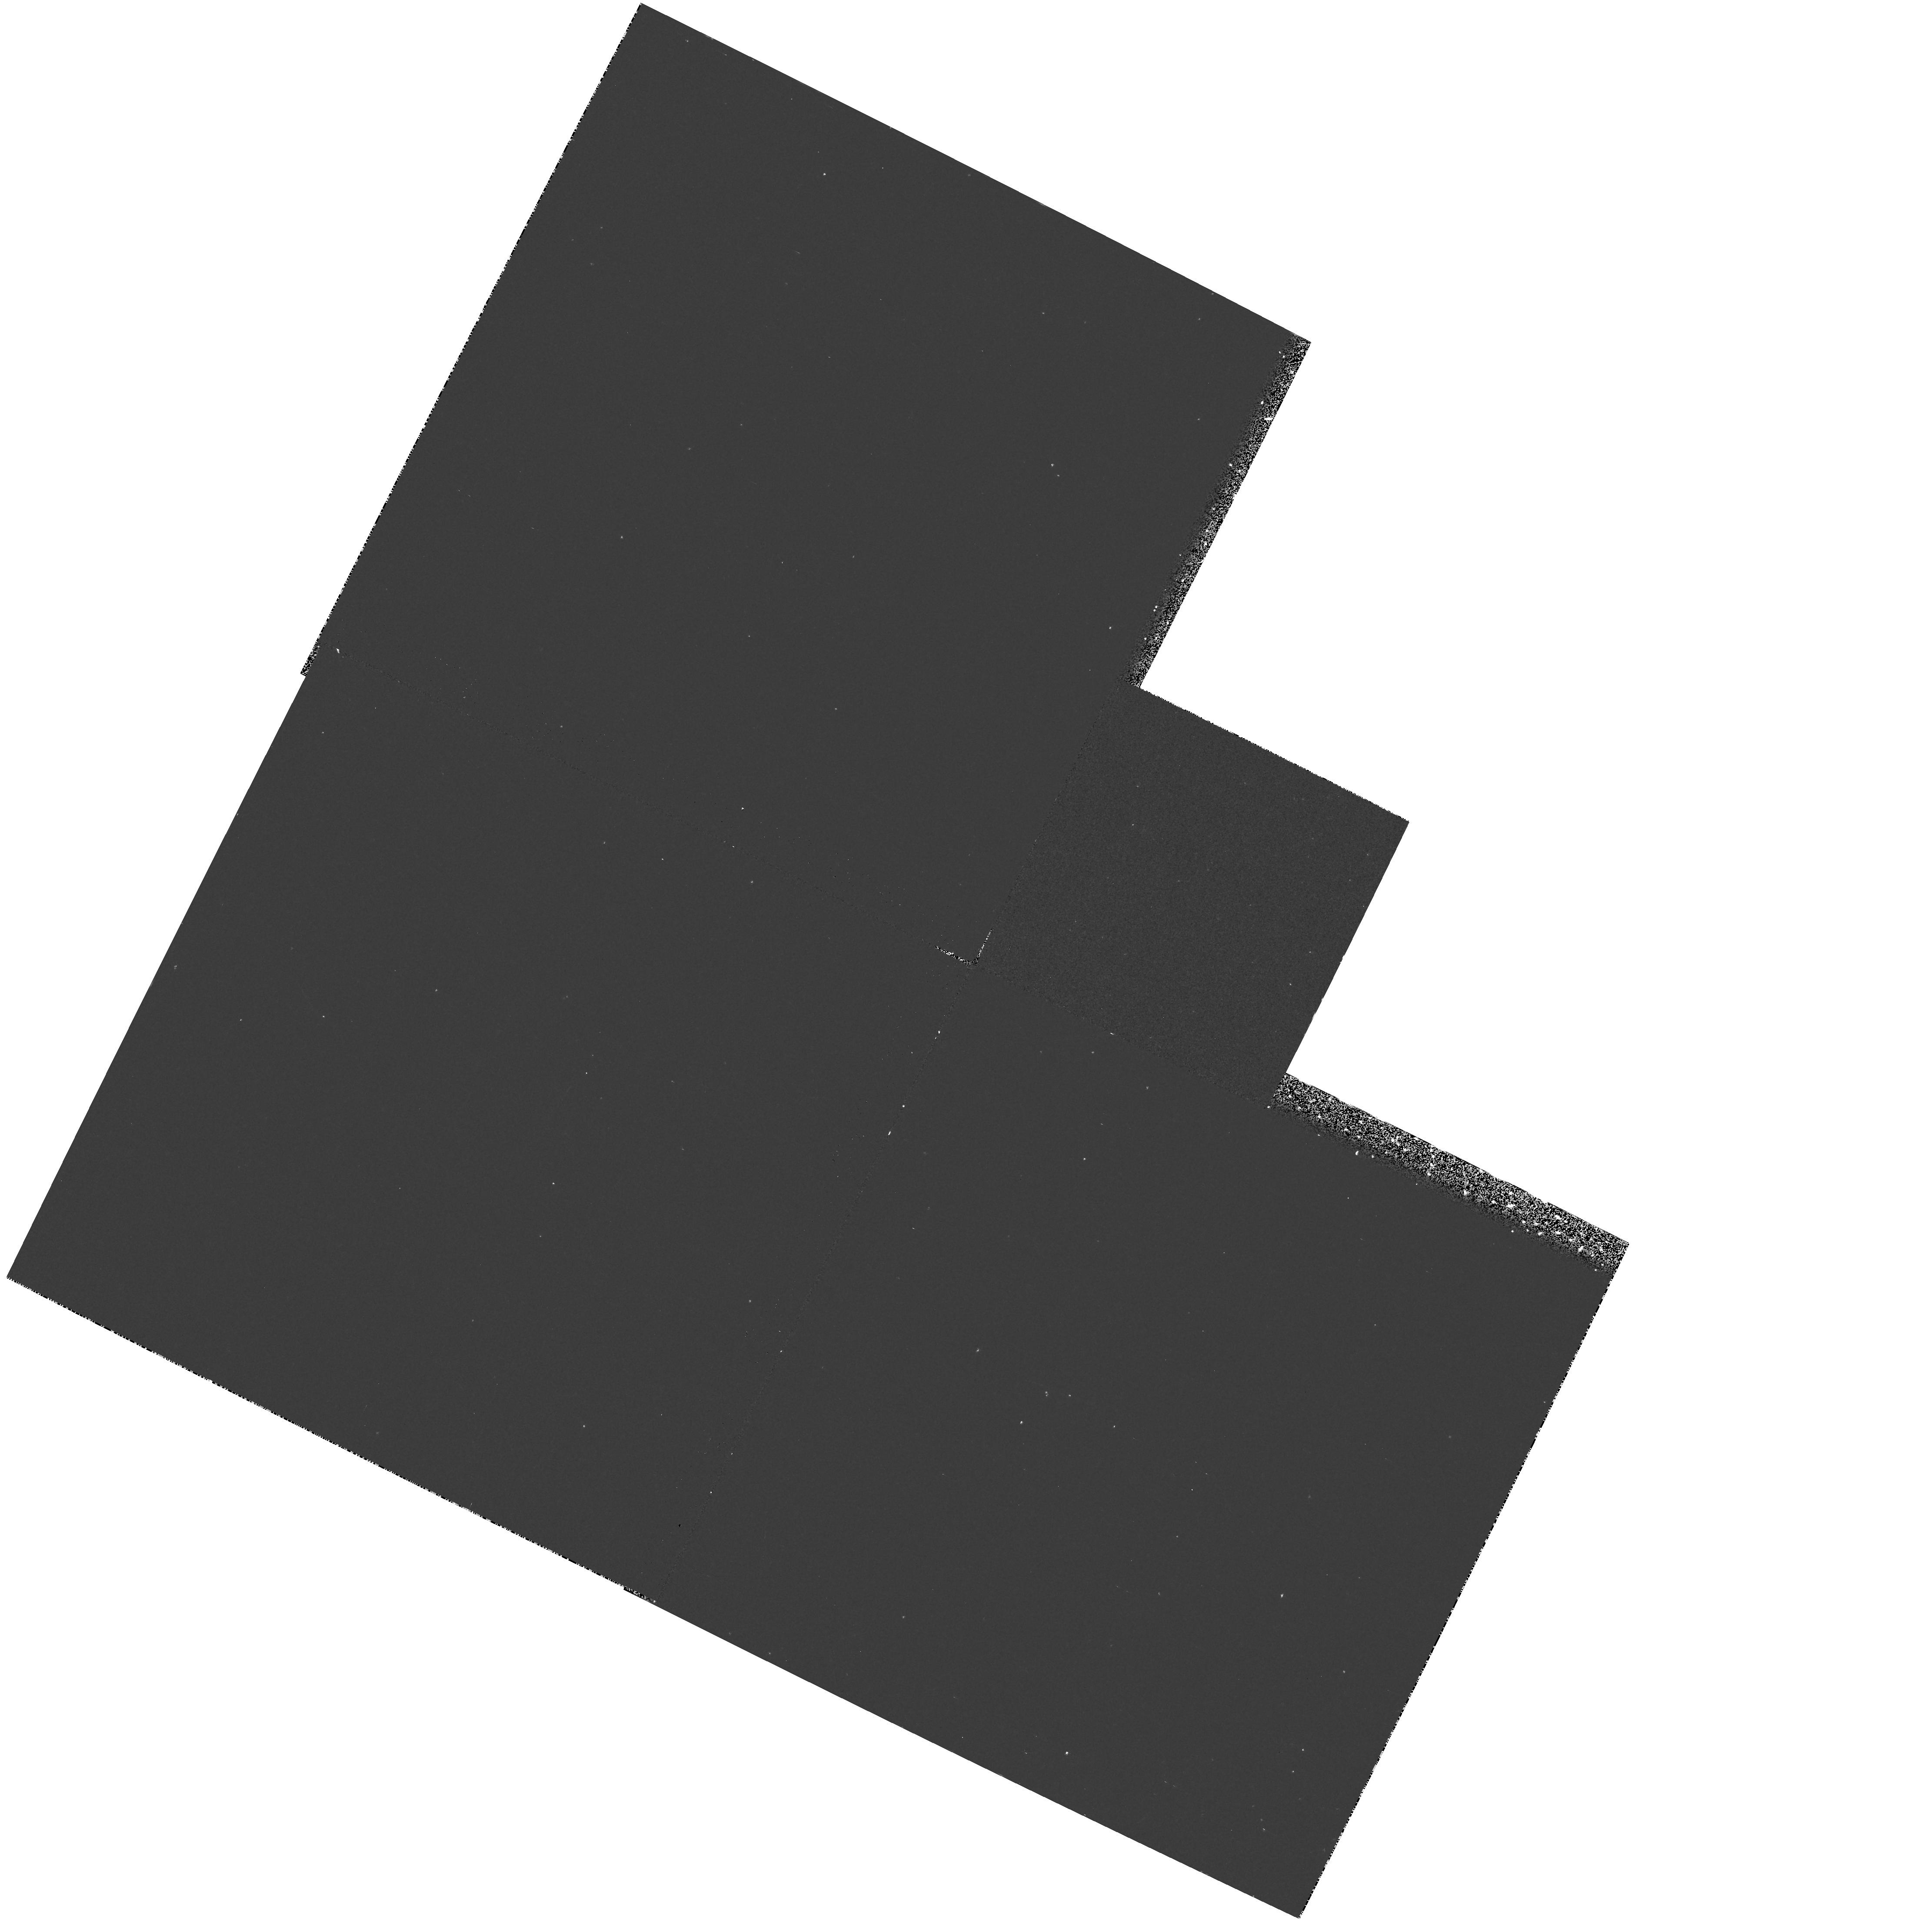
Target: NGC6574. Instrument: WFPC2/PC. Filter: F218W. Exposure: 20 min. Observation ID: hst_6358_17_wfpc2_pc_f218w_u33z17

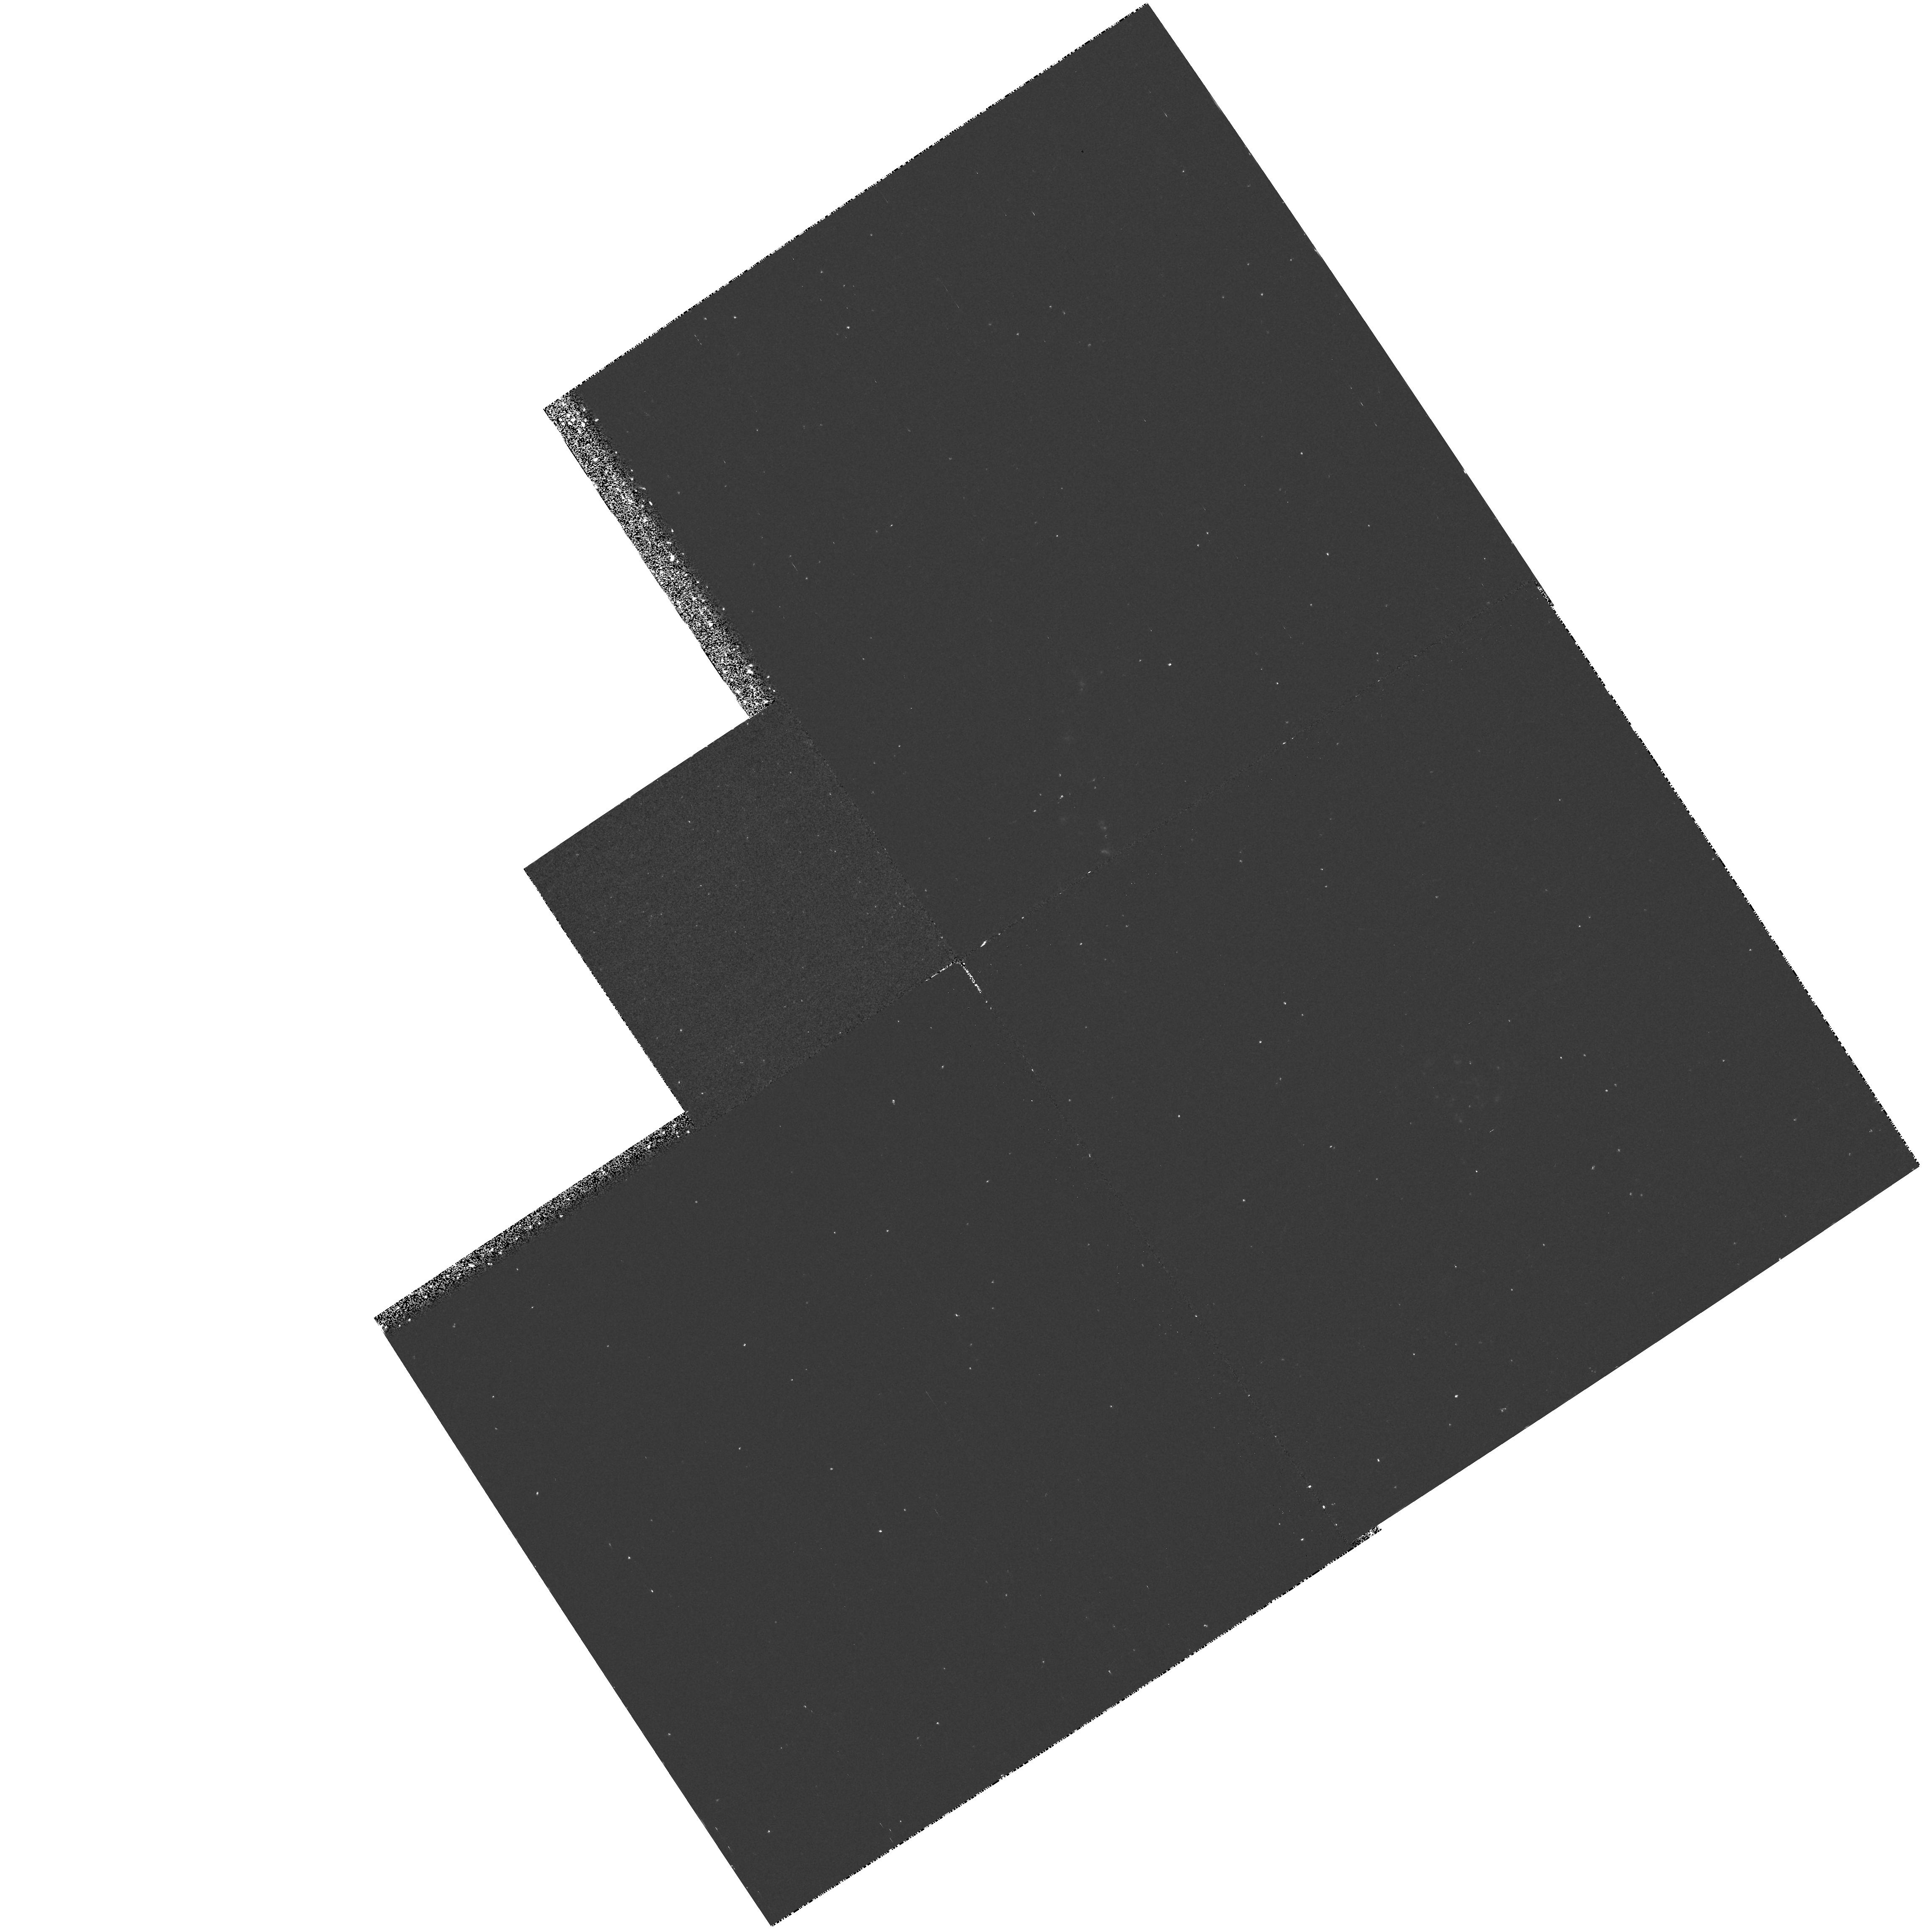
Target: NGC5953. Instrument: WFPC2/PC. Filter: F218W. Exposure: 20 min. Observation ID: hst_6358_16_wfpc2_pc_f218w_u33z16

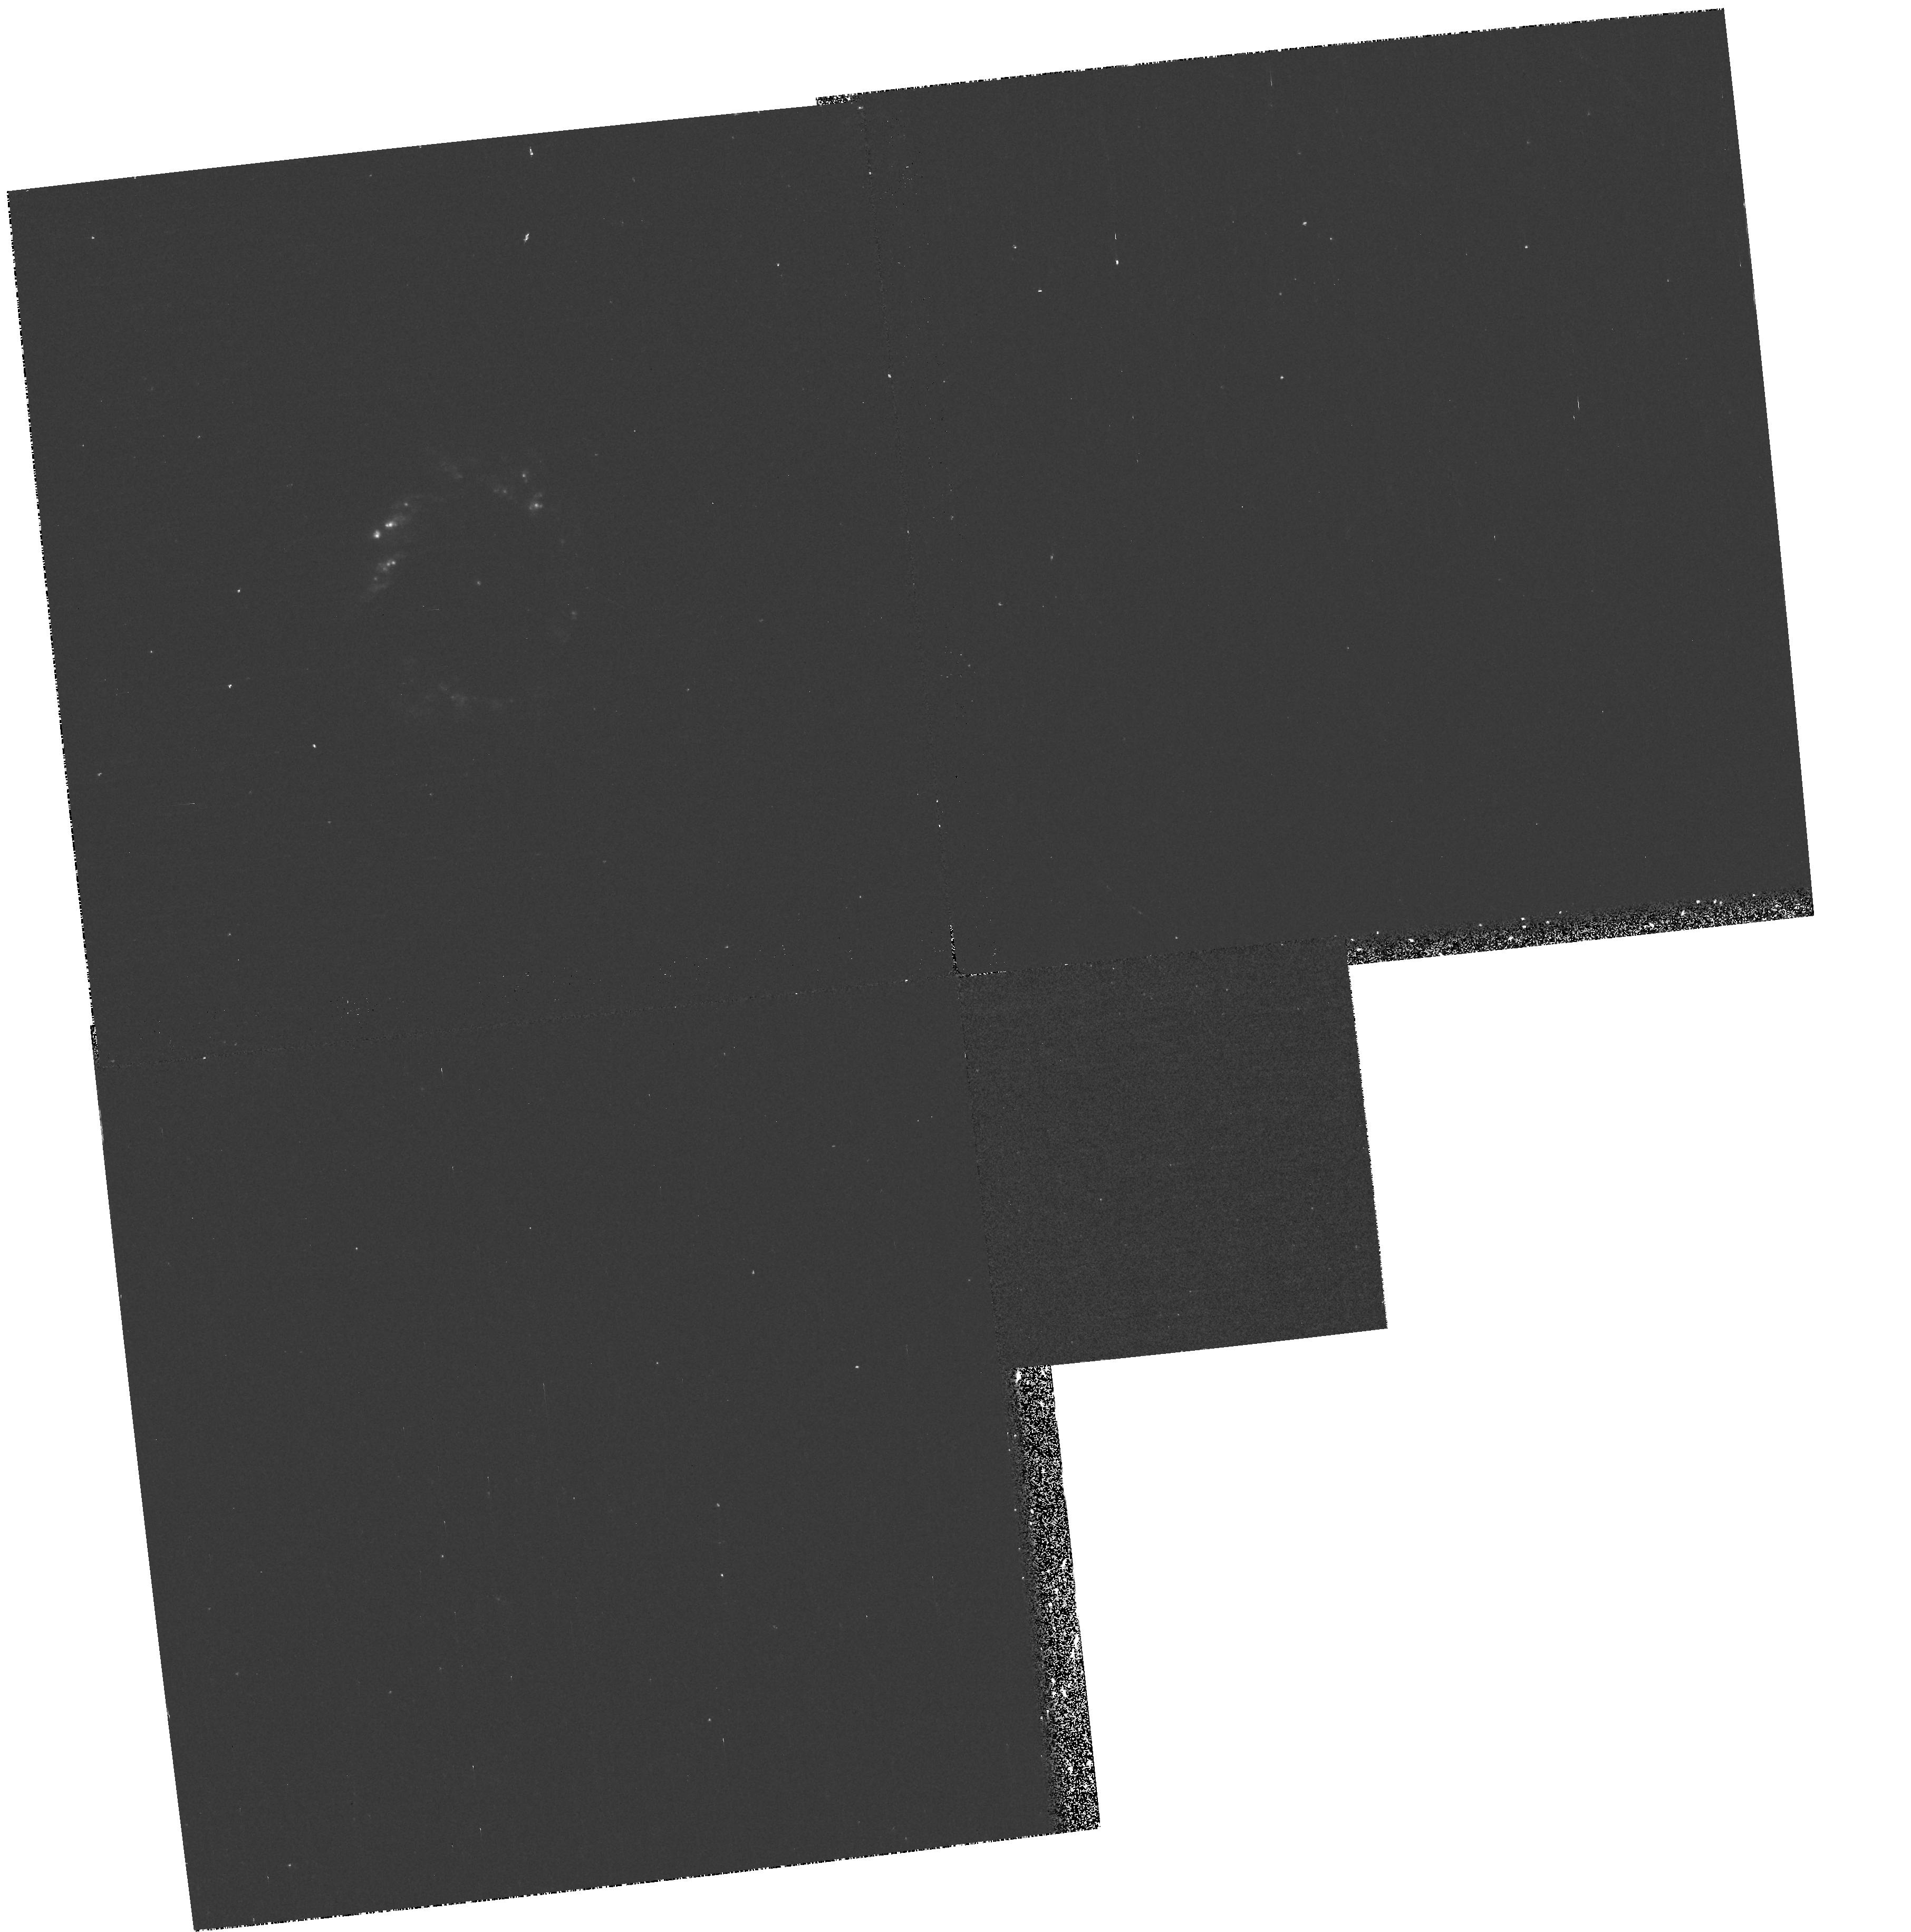
Target: NGC1097. Instrument: WFPC2/PC. Filter: F218W. Exposure: 20 min. Observation ID: hst_6358_01_wfpc2_pc_f218w_u33z01

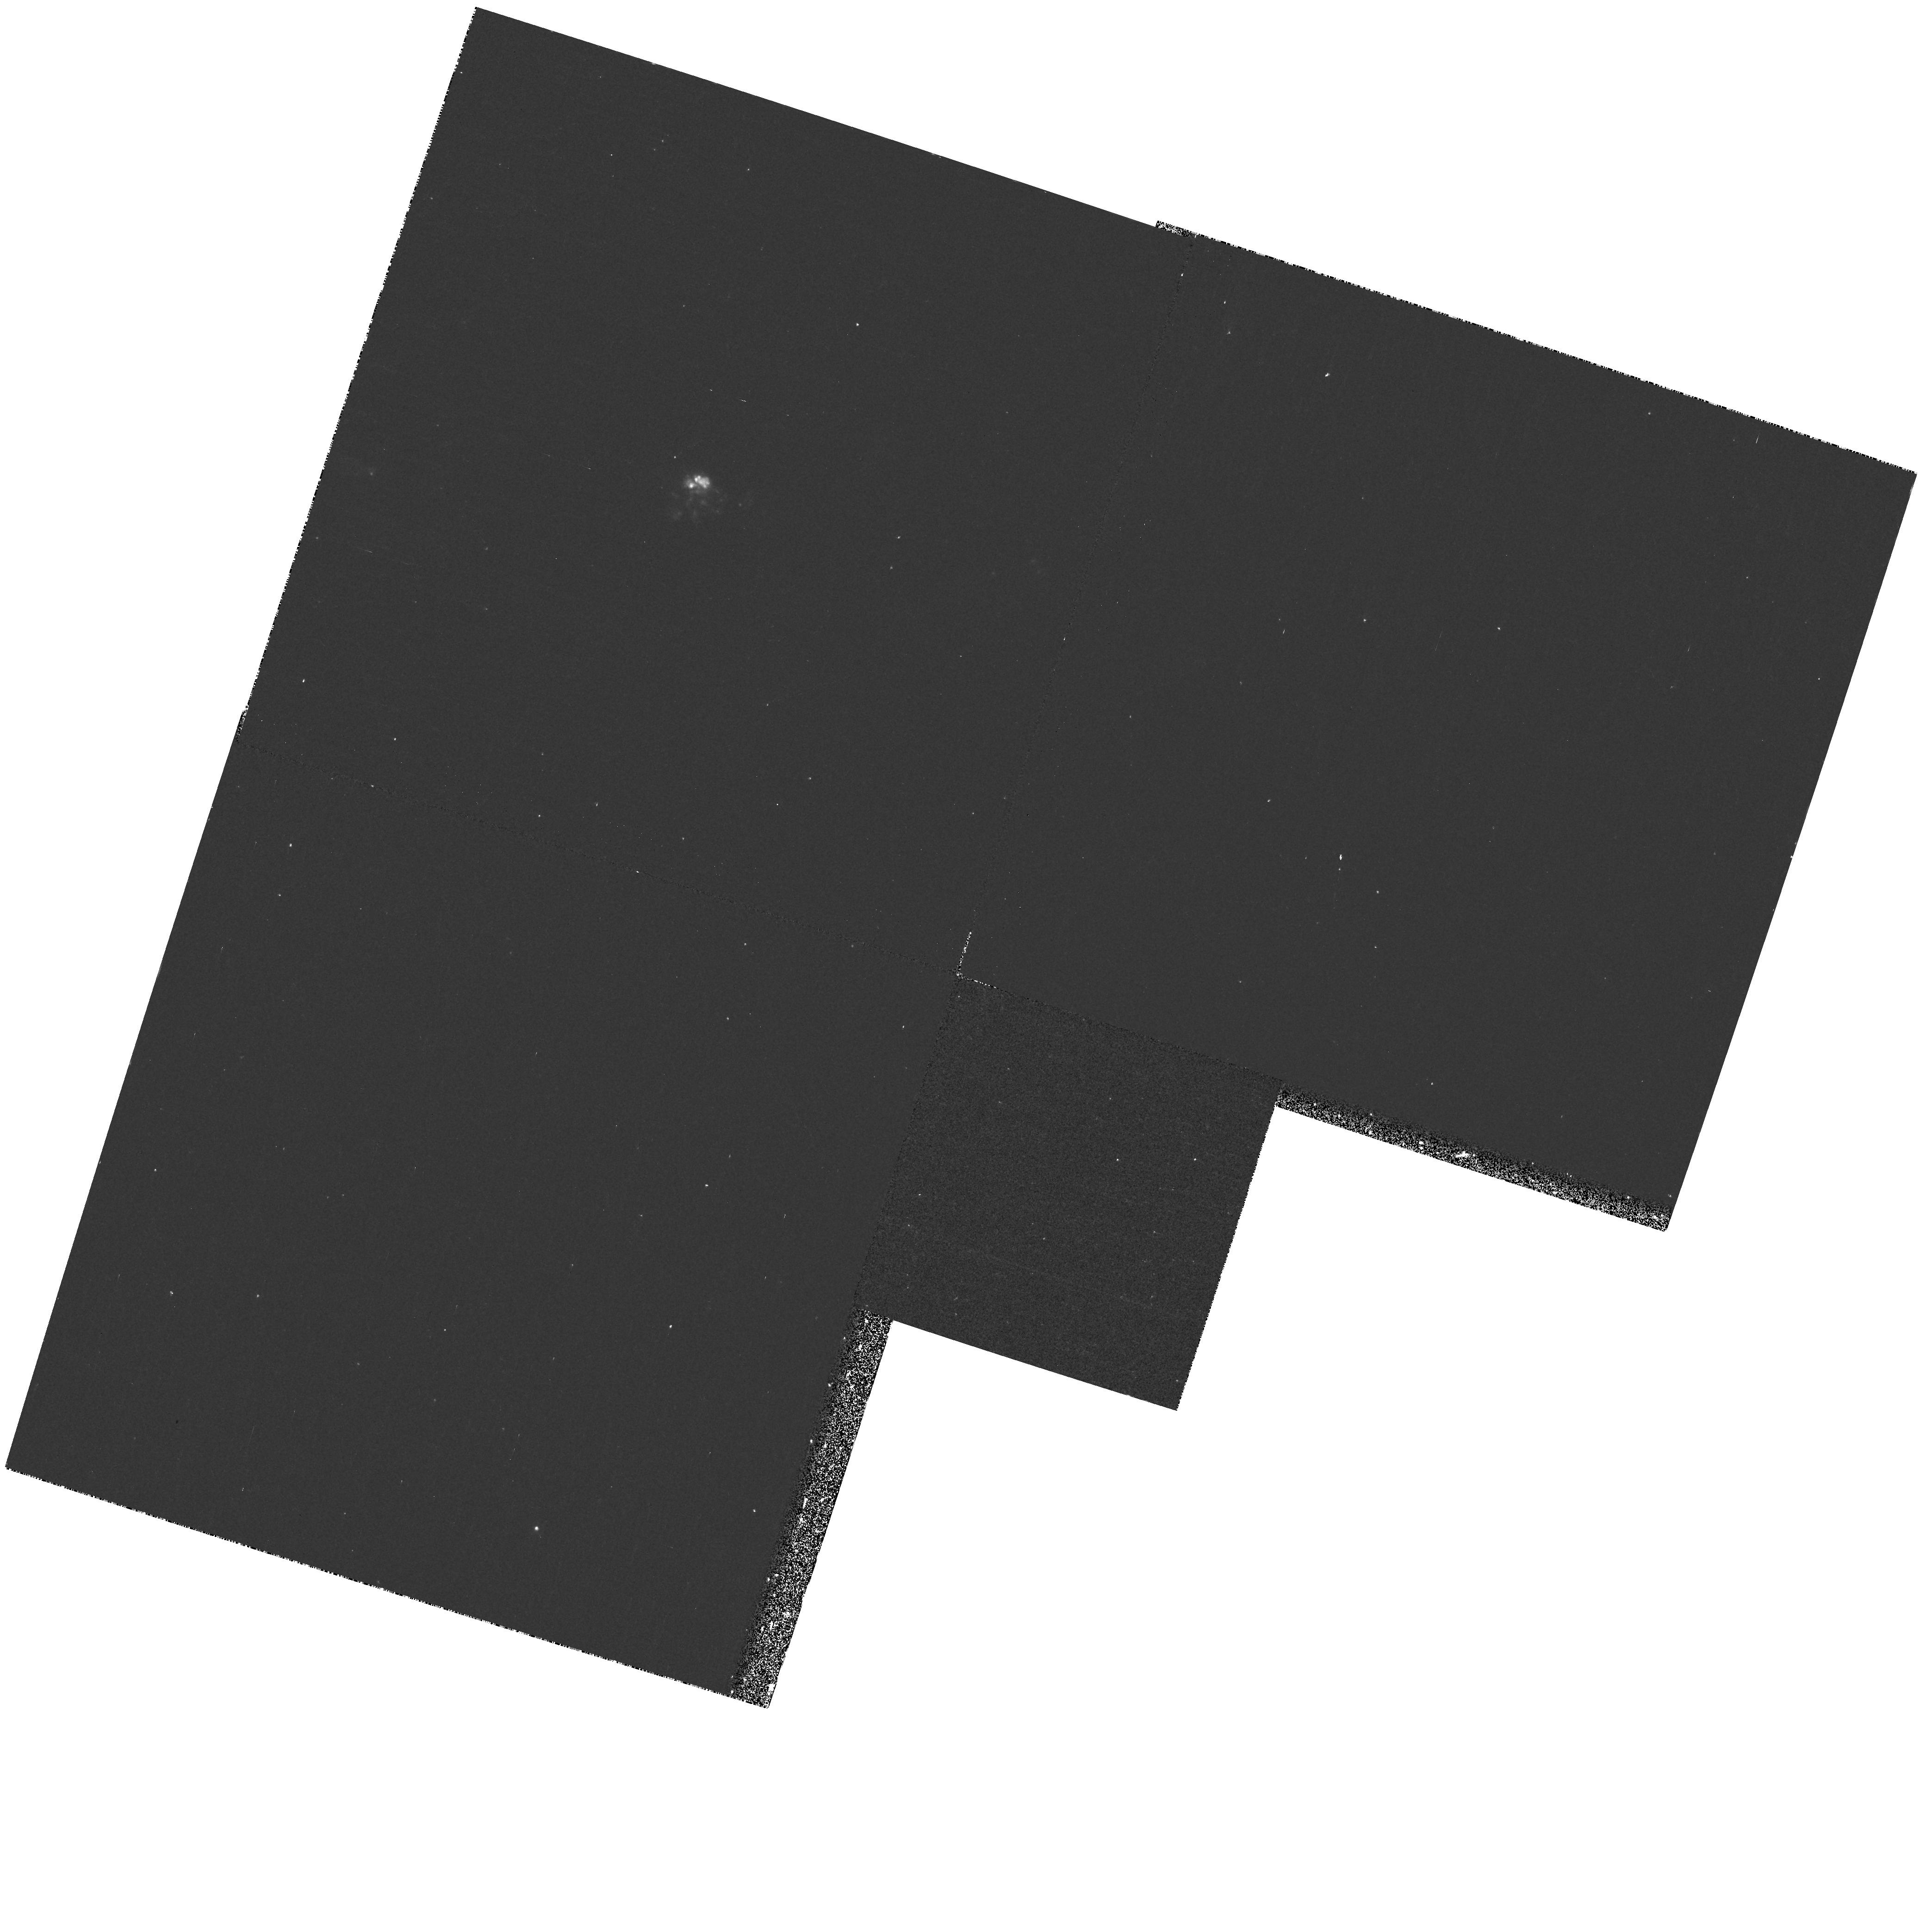
Target: NGC7552. Instrument: WFPC2/PC. Filter: F218W. Exposure: 20 min. Observation ID: hst_6358_20_wfpc2_pc_f218w_u33z20

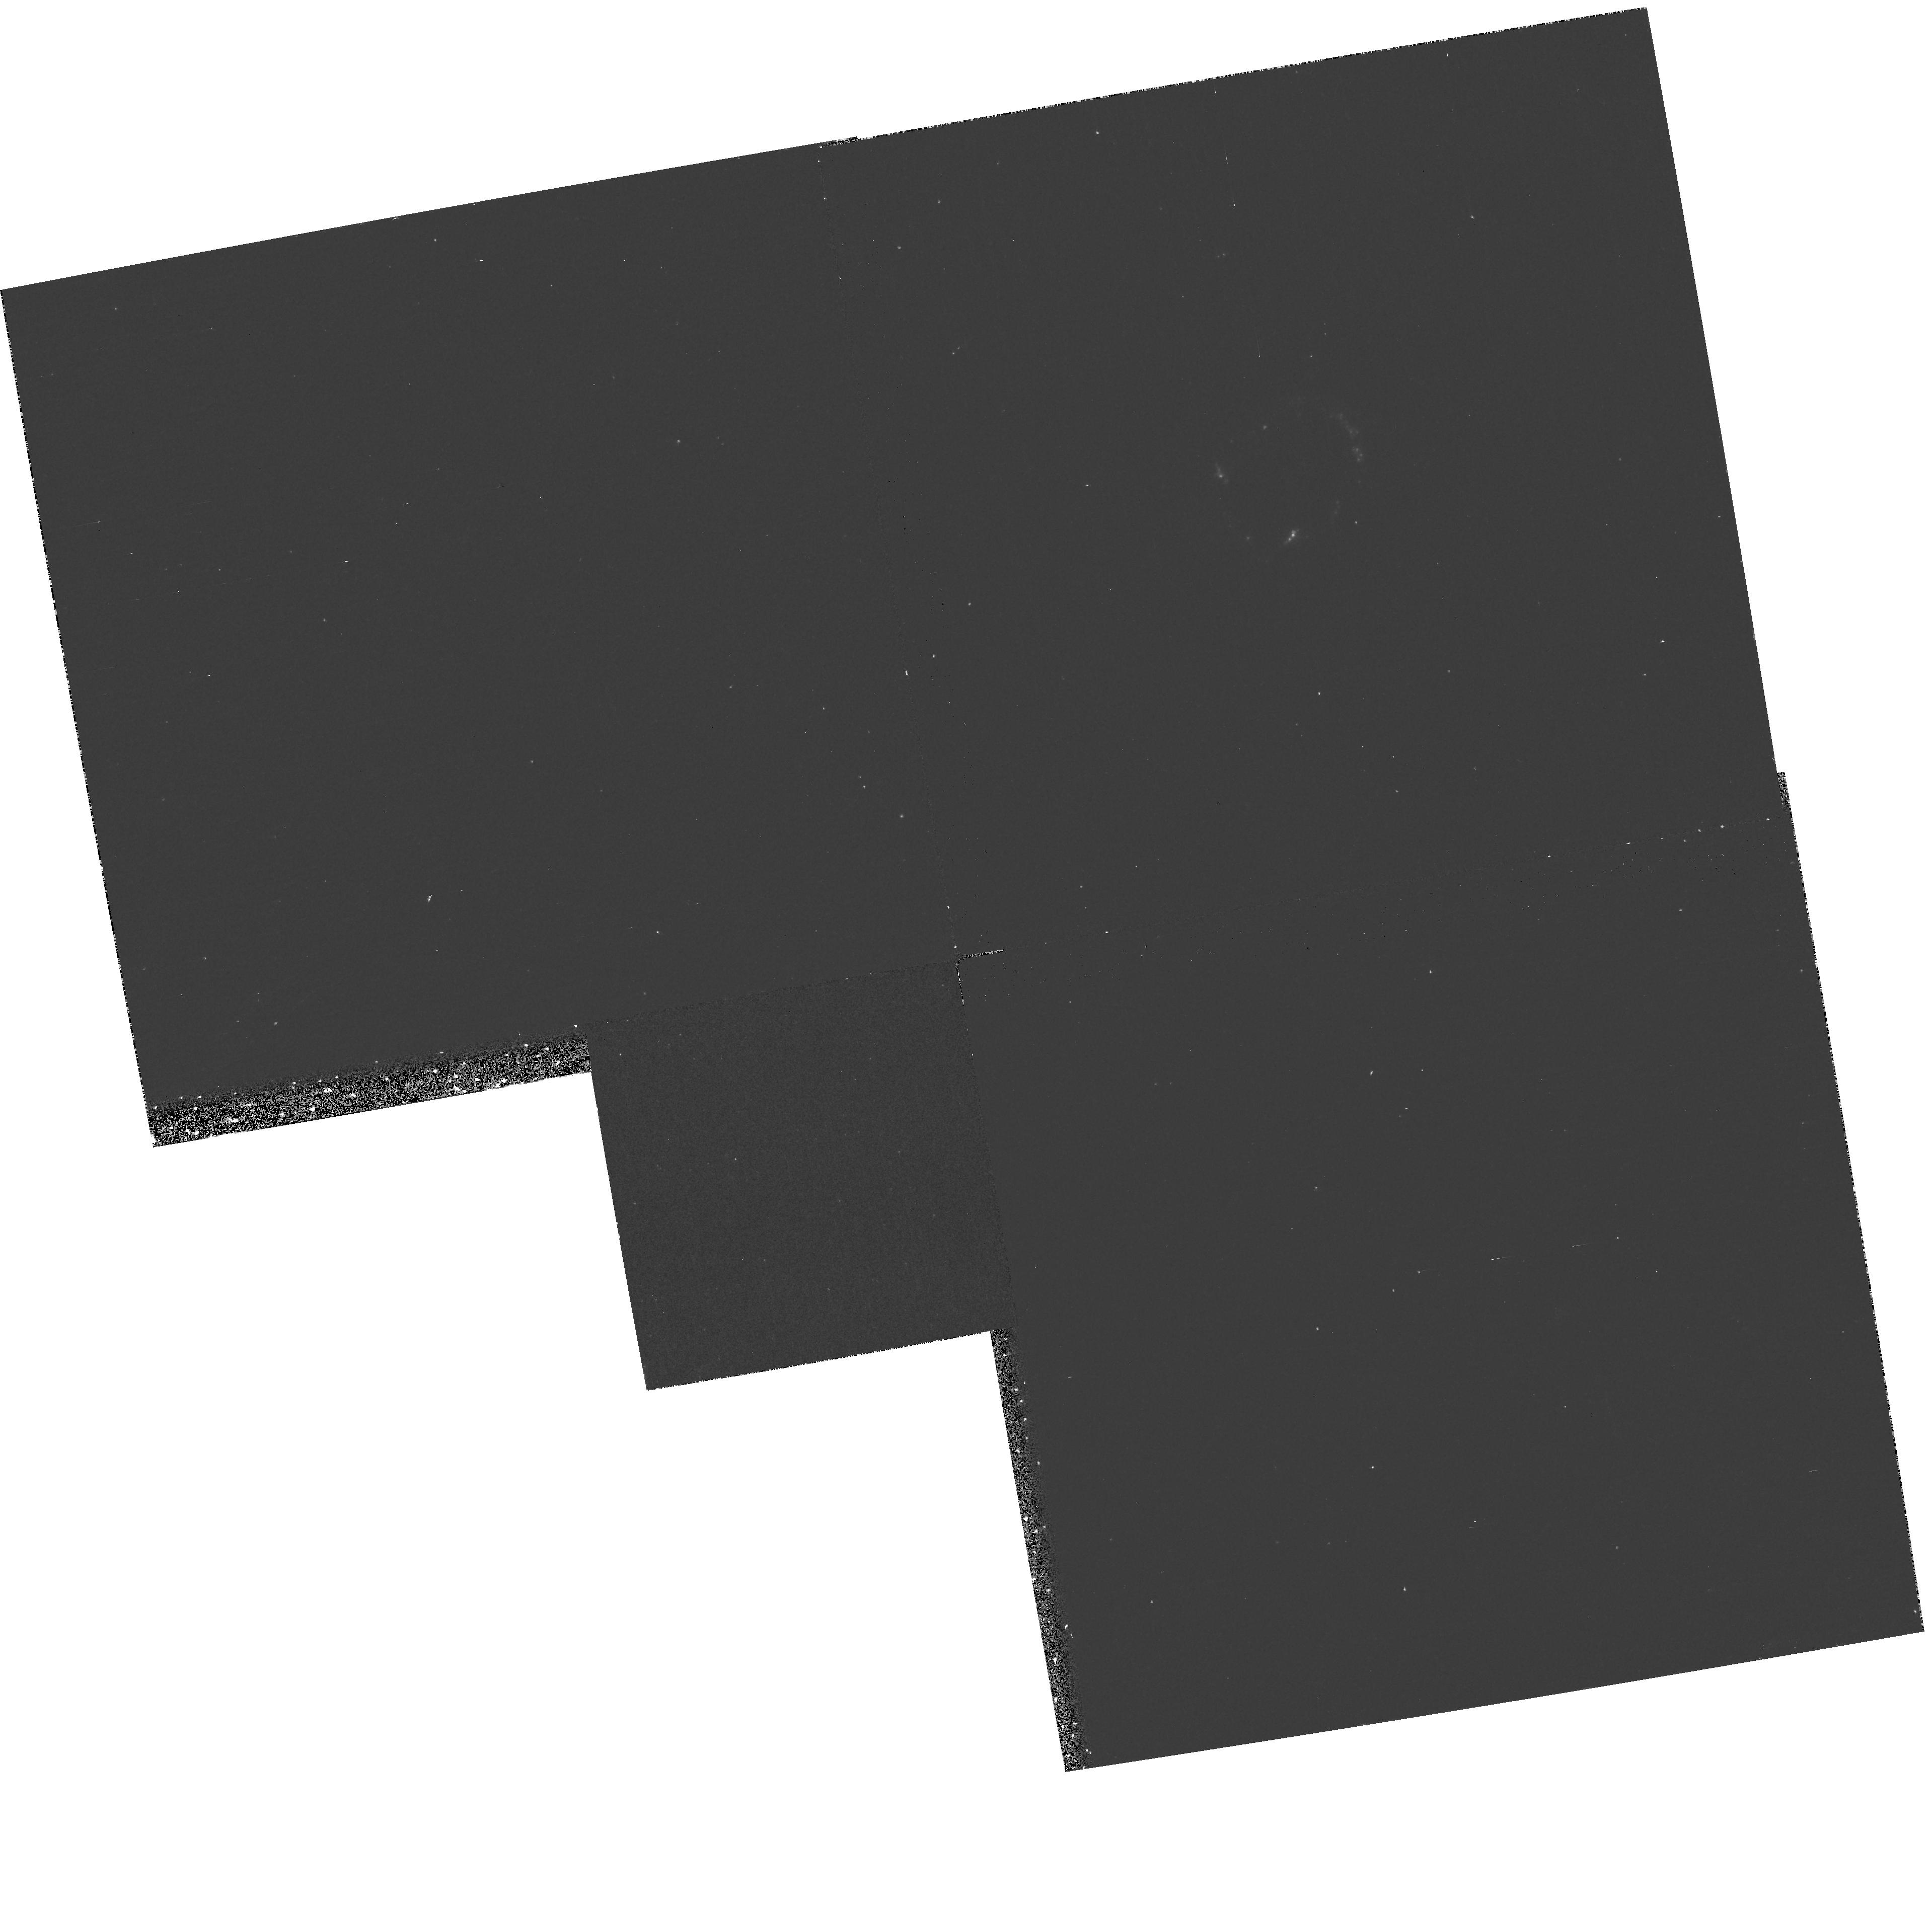
Target: NGC4314. Instrument: WFPC2/PC. Filter: F218W. Exposure: 20 min. Observation ID: hst_6358_09_wfpc2_pc_f218w_u33z09

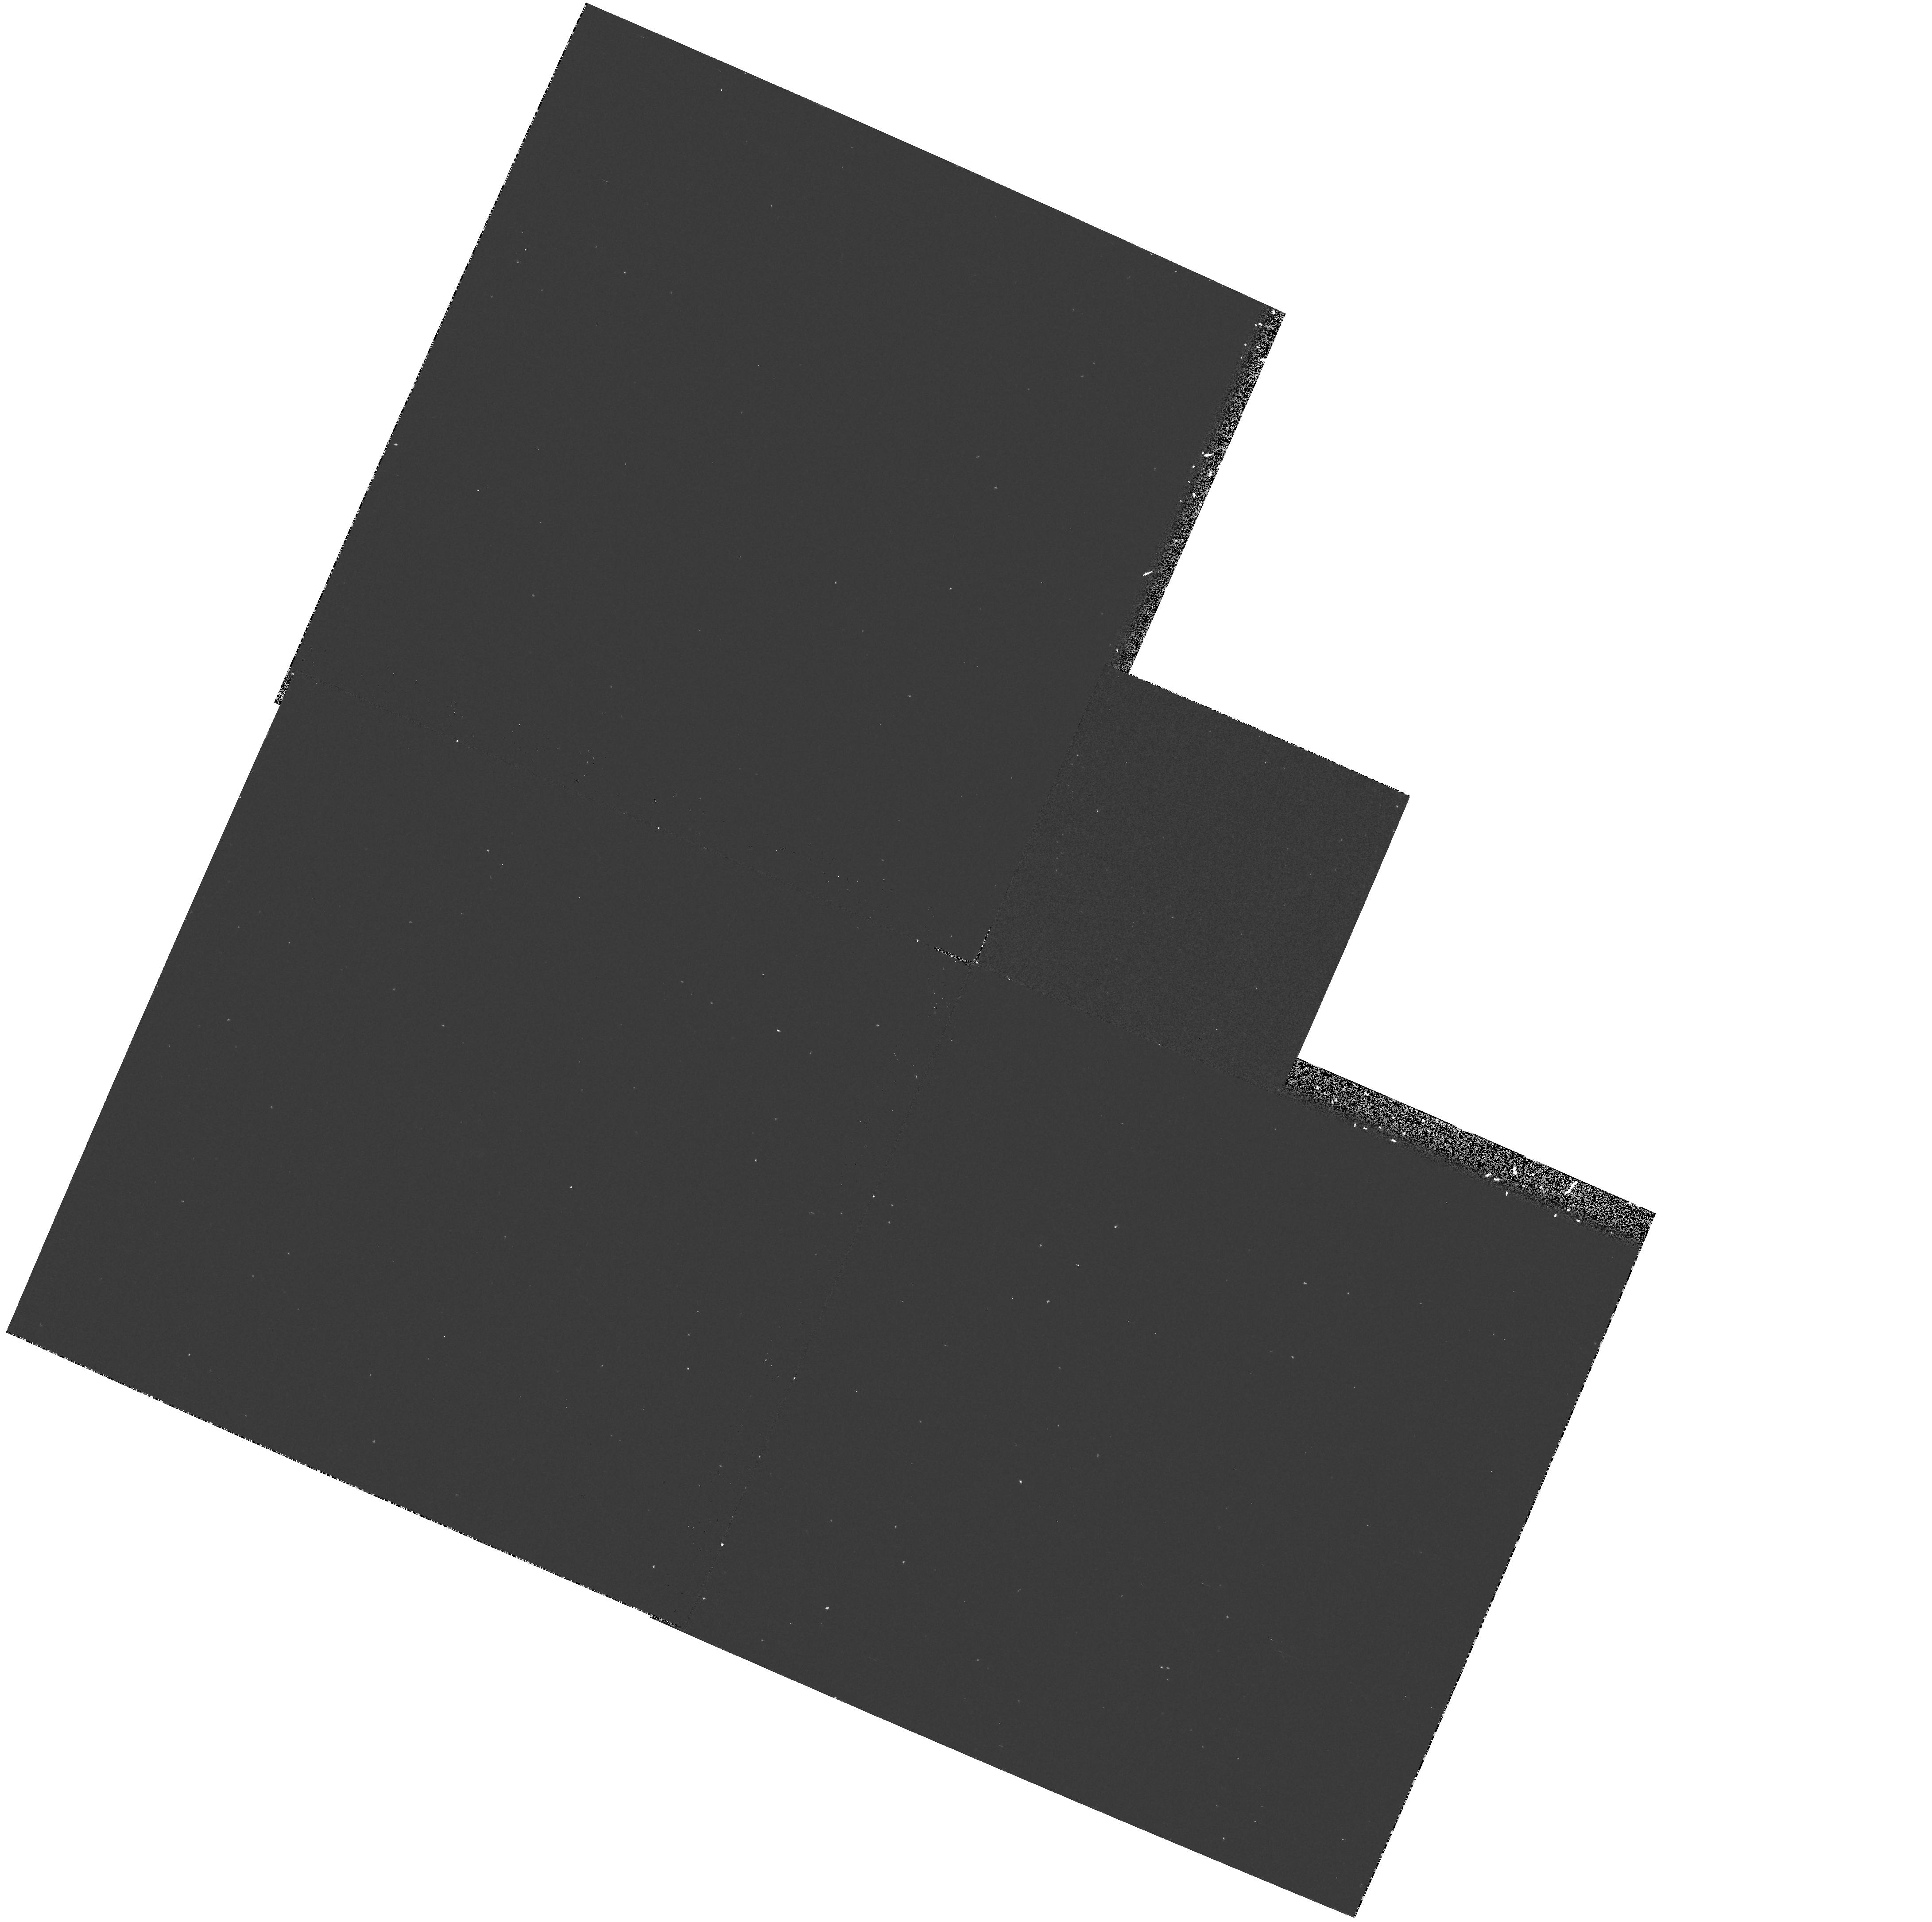
Target: NGC5728. Instrument: WFPC2/PC. Filter: F218W. Exposure: 20 min. Observation ID: hst_6358_15_wfpc2_pc_f218w_u33z15

UV IMAGING OF CIRCUMNUCLEAR STARBURST RINGS (PI: Colina Robledo, Luis)

We propose to obtain F218W WFPC images of a well defined sample of nearby galaxies with face-on circumnuclear starburst rings, and covering different levels of activity from pure starbursts to Seyfert 1 (AGNs). These high resolution images will allow to generate for the first time an homogeneous database with the UV properties of about 60 individual circumnuclear star-forming knots. The use of the database will allow for the first time a direct and quantitative determination of basic ultraviolet properties of individual nuclear/circumnuclear star-forming knots, and of the entire starburst ring, such as: (a) their size and structure, (b) their UV luminosity function and, (c) their contribution to the UV energy output in composite AGN+starburst galaxies. The database will help in our understanding of high redshift blue galaxies, thought to be star-forming galaxies, where the flux detected in optical filters corresponds to flux emitted at UV (1500-3000Angstrom) rest frame wavelengths. The requested UV images will be combined with ROSAT/HRI images to characterize for the first time the high energy end, i.e. UV to soft X-rays, of circumnuclear starburst rings.